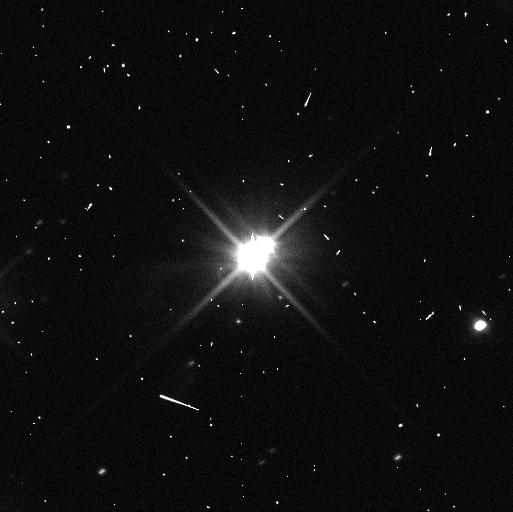
Target: PLUTO-W-MOONS-ORIENT-80
Instrument: WFC3/UVIS
Filter: F350LP
Exposure: 4 min
Observation ID: idms23hcq

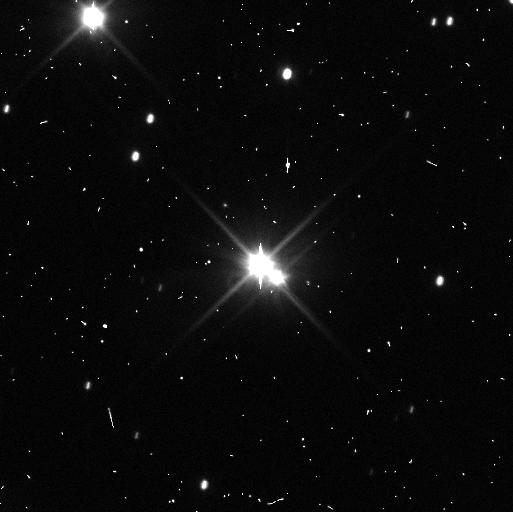
Target: PLUTO
Instrument: WFC3/UVIS
Filter: F350LP
Exposure: 3 min
Observation ID: idms05t3q

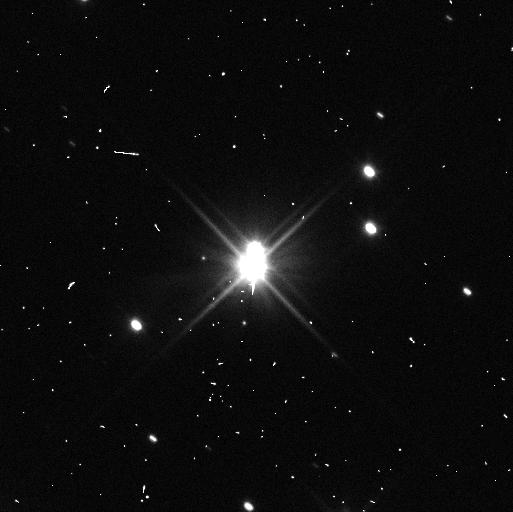
Target: PLUTO
Instrument: WFC3/UVIS
Filter: F350LP
Exposure: 3 min
Observation ID: idms01w7q

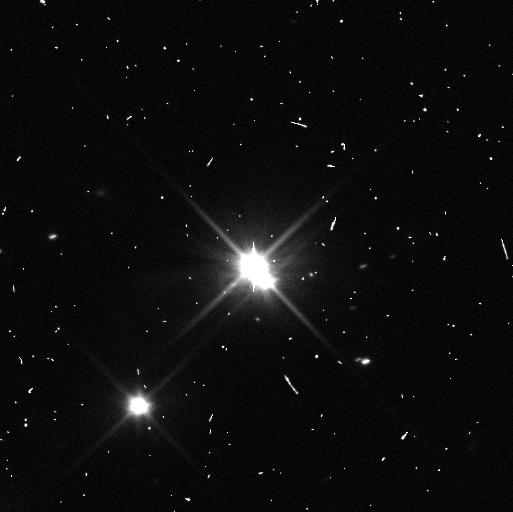
Target: PLUTO
Instrument: WFC3/UVIS
Filter: F350LP
Exposure: 3 min
Observation ID: idms04iqq

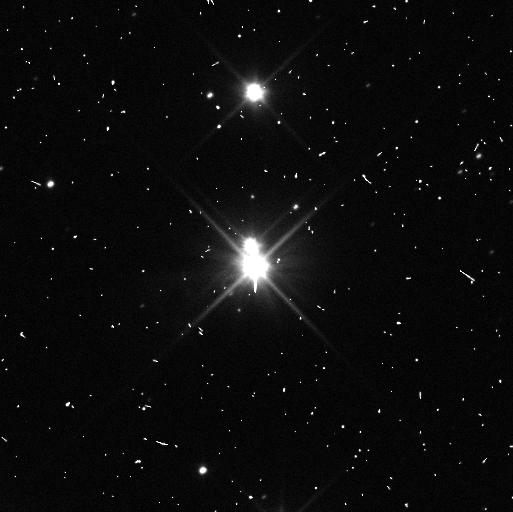
Target: PLUTO-W-MOONS-ORIENT-80
Instrument: WFC3/UVIS
Filter: F350LP
Exposure: 4 min
Observation ID: idms20yxq

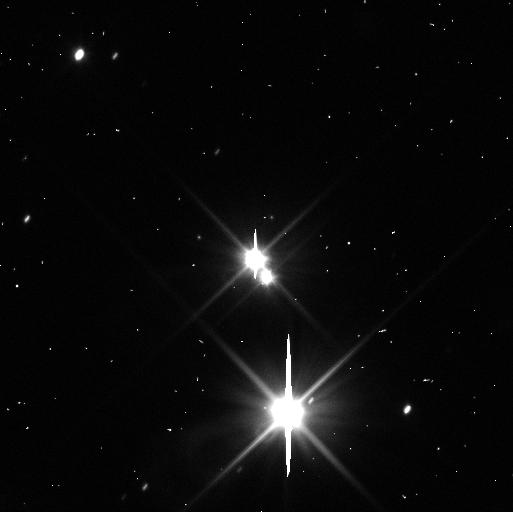
Target: PLUTO
Instrument: WFC3/UVIS
Filter: F350LP
Exposure: 3 min
Observation ID: idms02stq

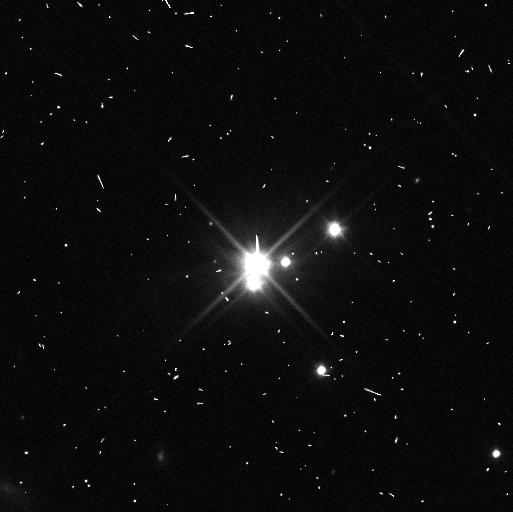
Target: PLUTO-W-MOONS-ORIENT-80
Instrument: WFC3/UVIS
Filter: F350LP
Exposure: 4 min
Observation ID: idms12raq

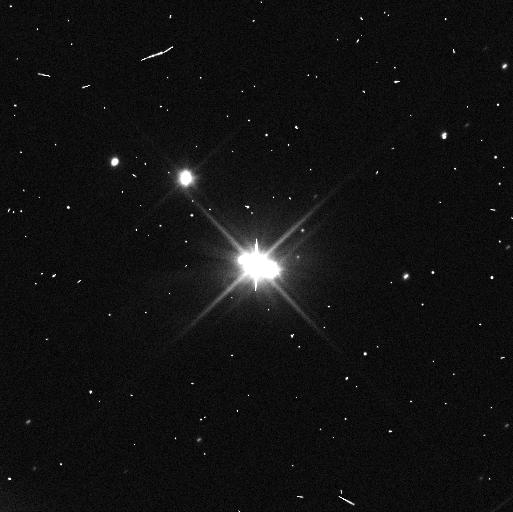
Target: PLUTO-W-MOONS-ORIENT-80
Instrument: WFC3/UVIS
Filter: F350LP
Exposure: 3 min
Observation ID: idms10nyq

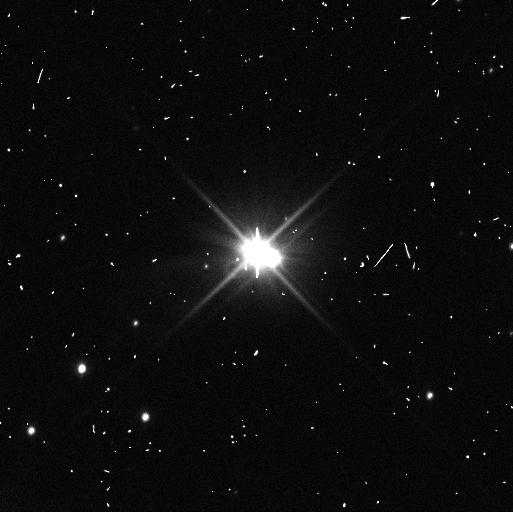
Target: PLUTO-W-MOONS-ORIENT-80
Instrument: WFC3/UVIS
Filter: F350LP
Exposure: 4 min
Observation ID: idms21h1q

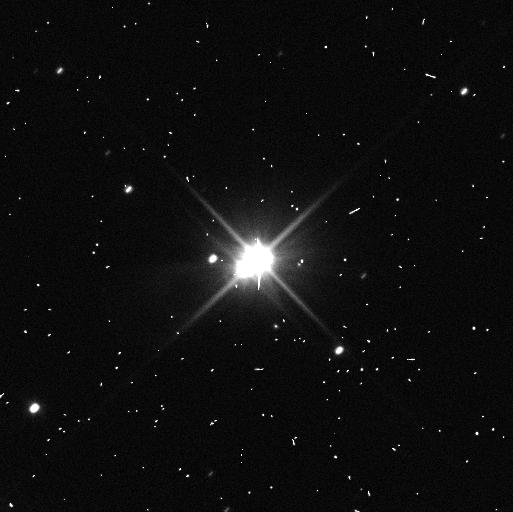
Target: PLUTO-W-MOONS-ORIENT-80
Instrument: WFC3/UVIS
Filter: F350LP
Exposure: 4 min
Observation ID: idms22hoq

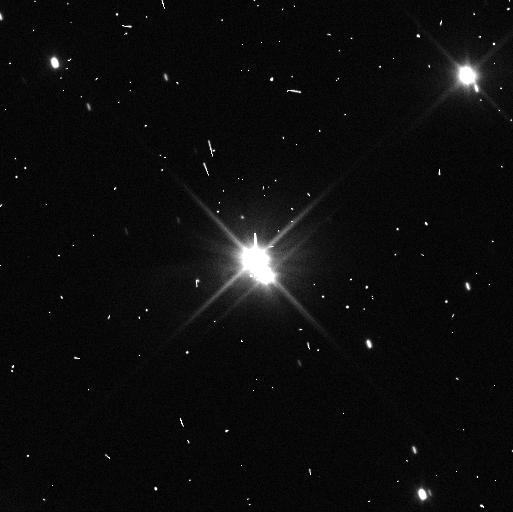
Target: PLUTO
Instrument: WFC3/UVIS
Filter: F350LP
Exposure: 3 min
Observation ID: idms03ogq

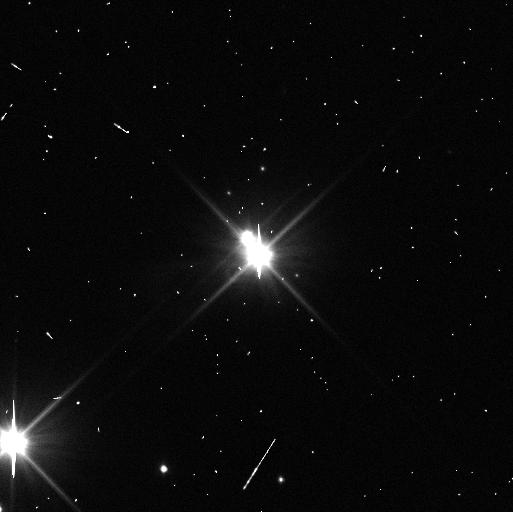
Target: PLUTO-W-MOONS-ORIENT-80
Instrument: WFC3/UVIS
Filter: F350LP
Exposure: 4 min
Observation ID: idms13ceq

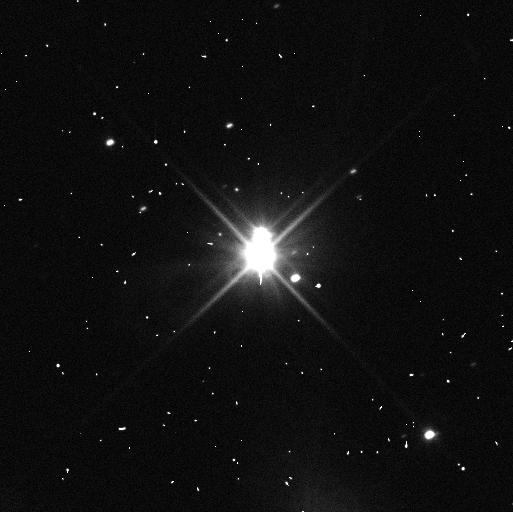
Target: PLUTO-W-MOONS-ORIENT-80
Instrument: WFC3/UVIS
Filter: F350LP
Exposure: 4 min
Observation ID: idms11o6q

The Pluto System in the Post-New Horizons Era: Opposition Effects, Rotations, and Orbital Stability (PI: Verbiscer, Anne J.)

Following the New Horizons flyby in 2015, we propose a two-cycle program to observe Pluto and its five moons in the post-encounter era, building on the rich legacy of observations obtained during and prior to the historic flyby. At opposition in Cycles 25-26, the Pluto system is visible at the smallest solar phase angle in 87 years. The system will be at true opposition when it crosses the line of nodes in July 2018, and as seen from Pluto, Earth will transit the solar disk. Such rare planetary alignments enable the characterization of small-scale surface texture and porosity as well as the direct measurement of the geometric albedo, rather than an estimation of its value from photometric models. Any variation among the regolith properties of Pluto's moons will test the long-standing hypothesis that ejecta exchange between the moons has altered their surfaces. We will also follow up on the surprising result from New Horizons and HST that the small moons are spinning rapidly and with high obliquities. Styx, Nix, and Hydra show hints of being in strong spin-orbit couplings with Charon, but confirmation requires the additional precision in measurements of their spin rates and polar precession rates proposed here. In addition, we will obtain new astrometry of the small moons, making it possible to determine their masses and bulk densities with much higher precision. Results from this program will enhance the scientific return from the New Horizons mission, providing images complementary to those obtained by the spacecraft on approach and achieving science objectives that cannot be met by either HST or New Horizons alone.